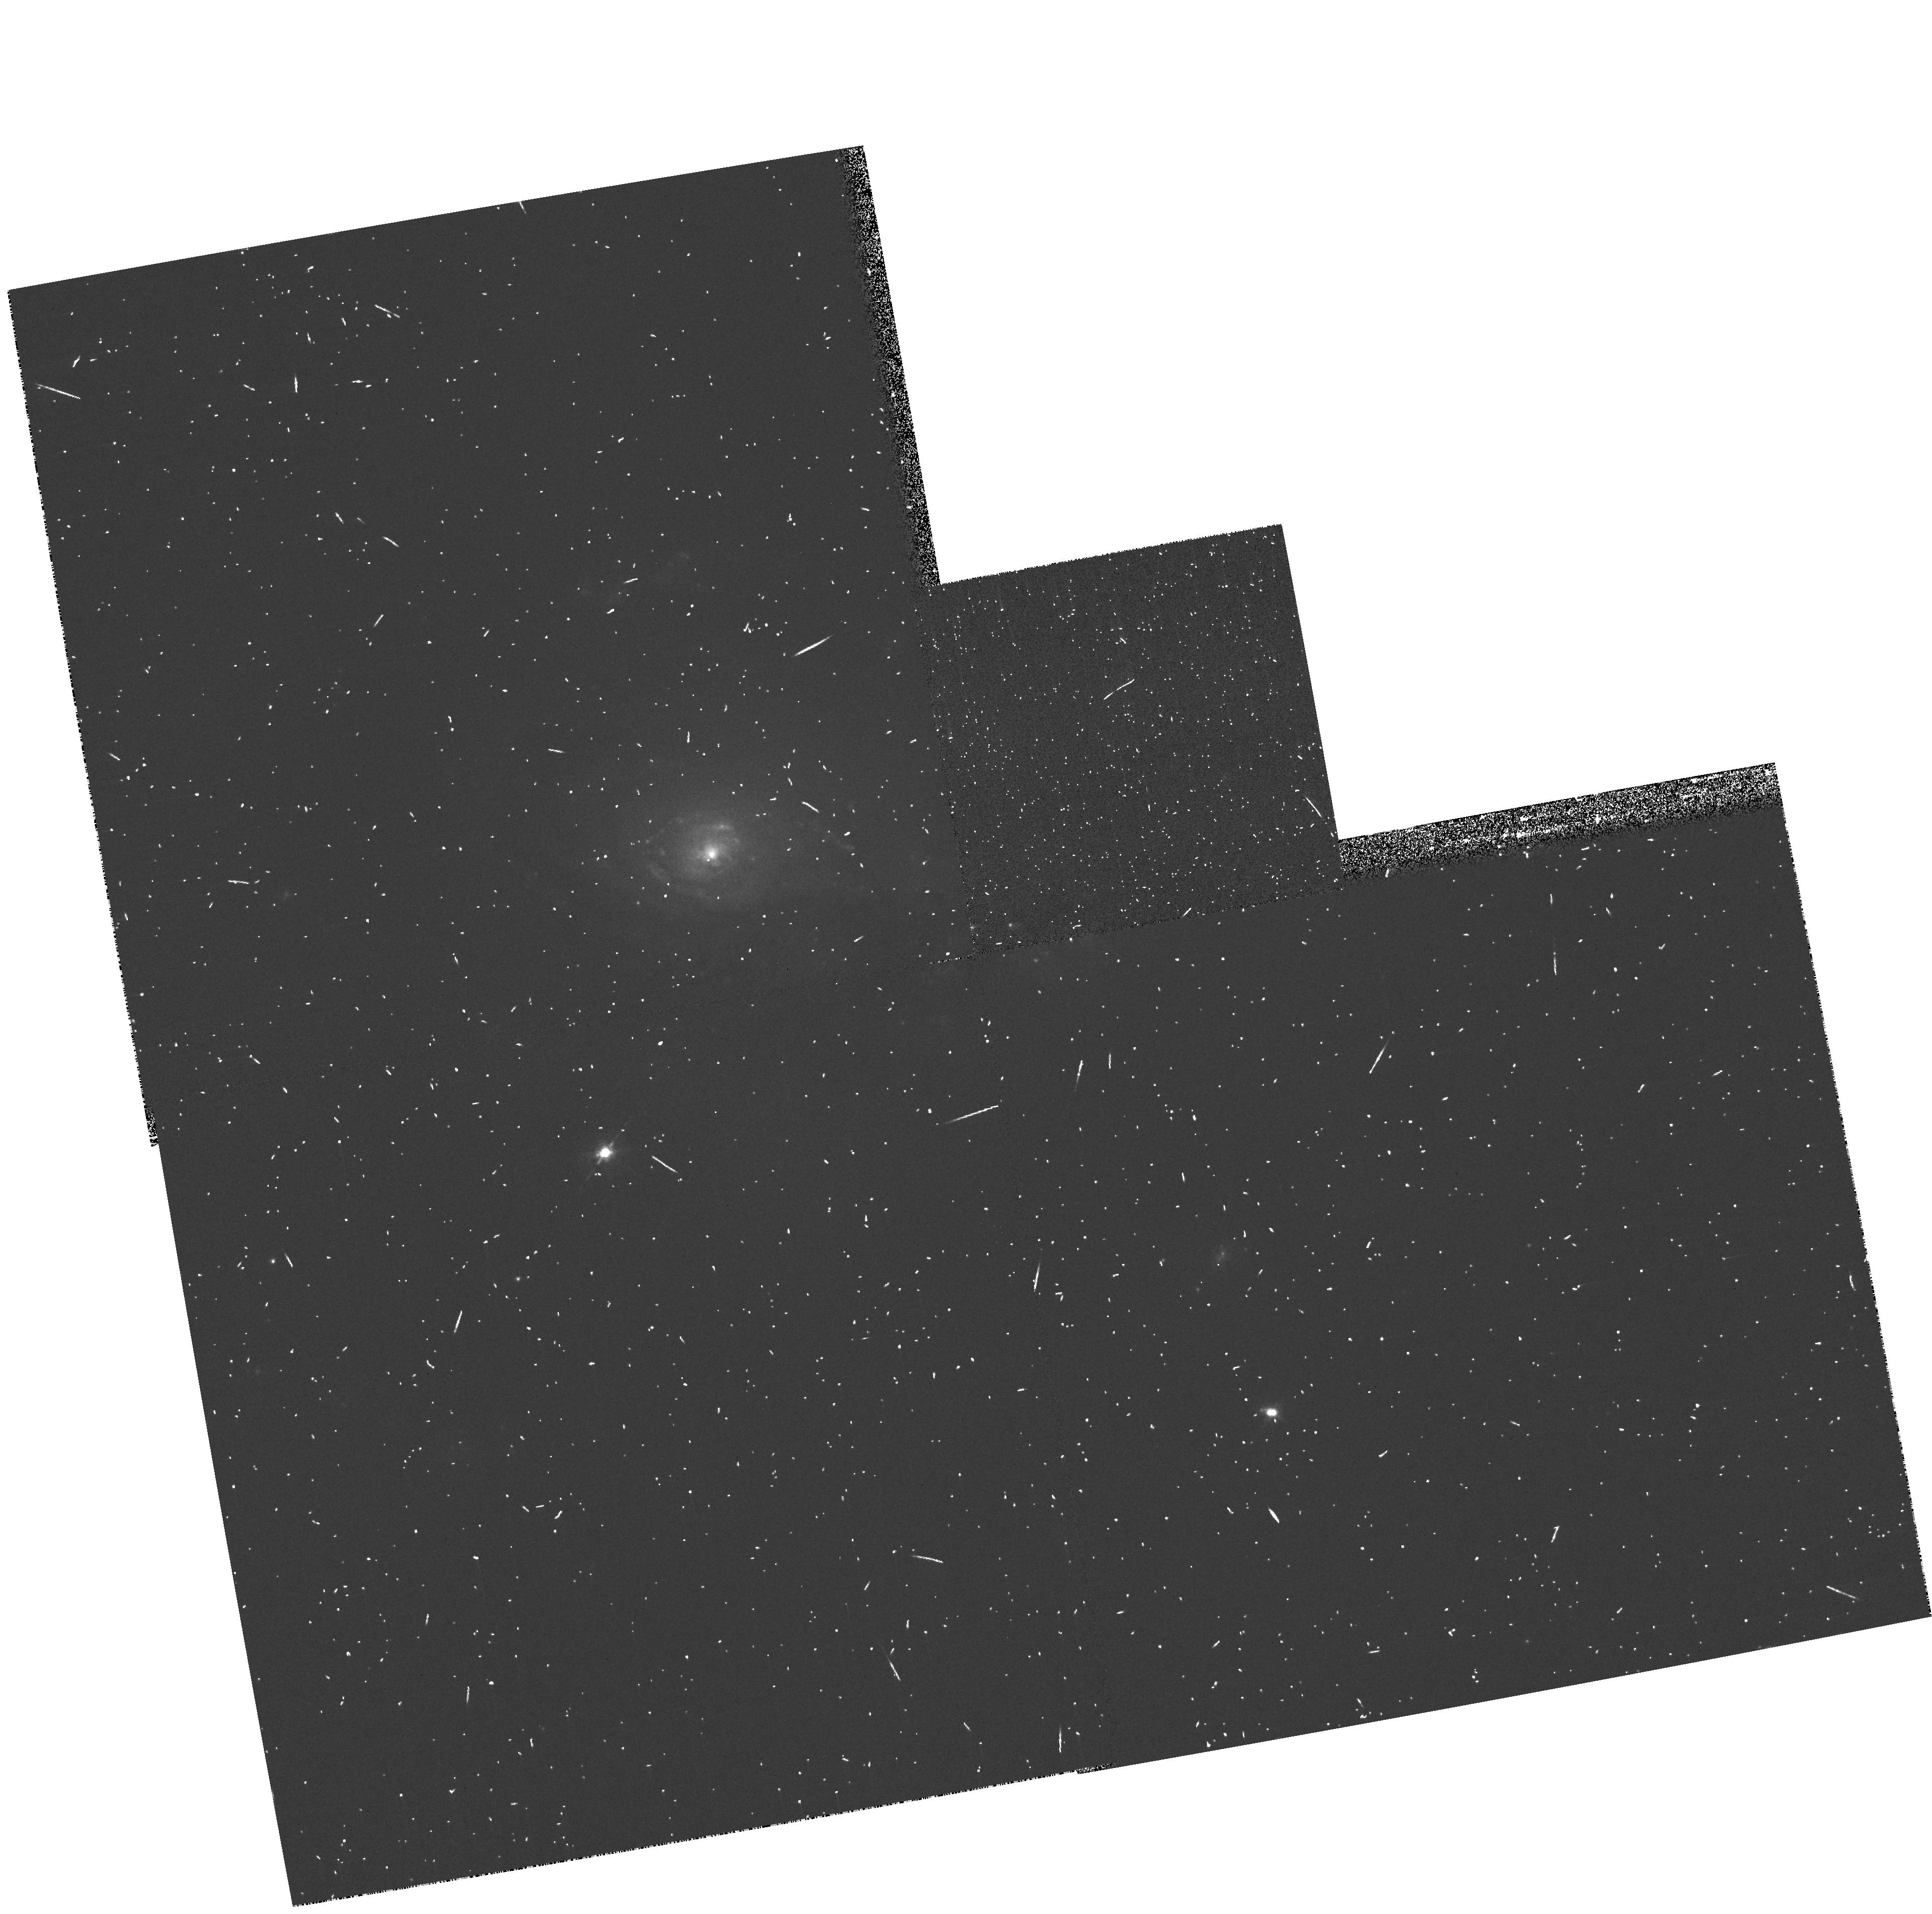
Target: NGC1961. Instrument: WFPC2/PC. Filter: FR680N. Exposure: 8 min. Observation ID: u6f4a103r

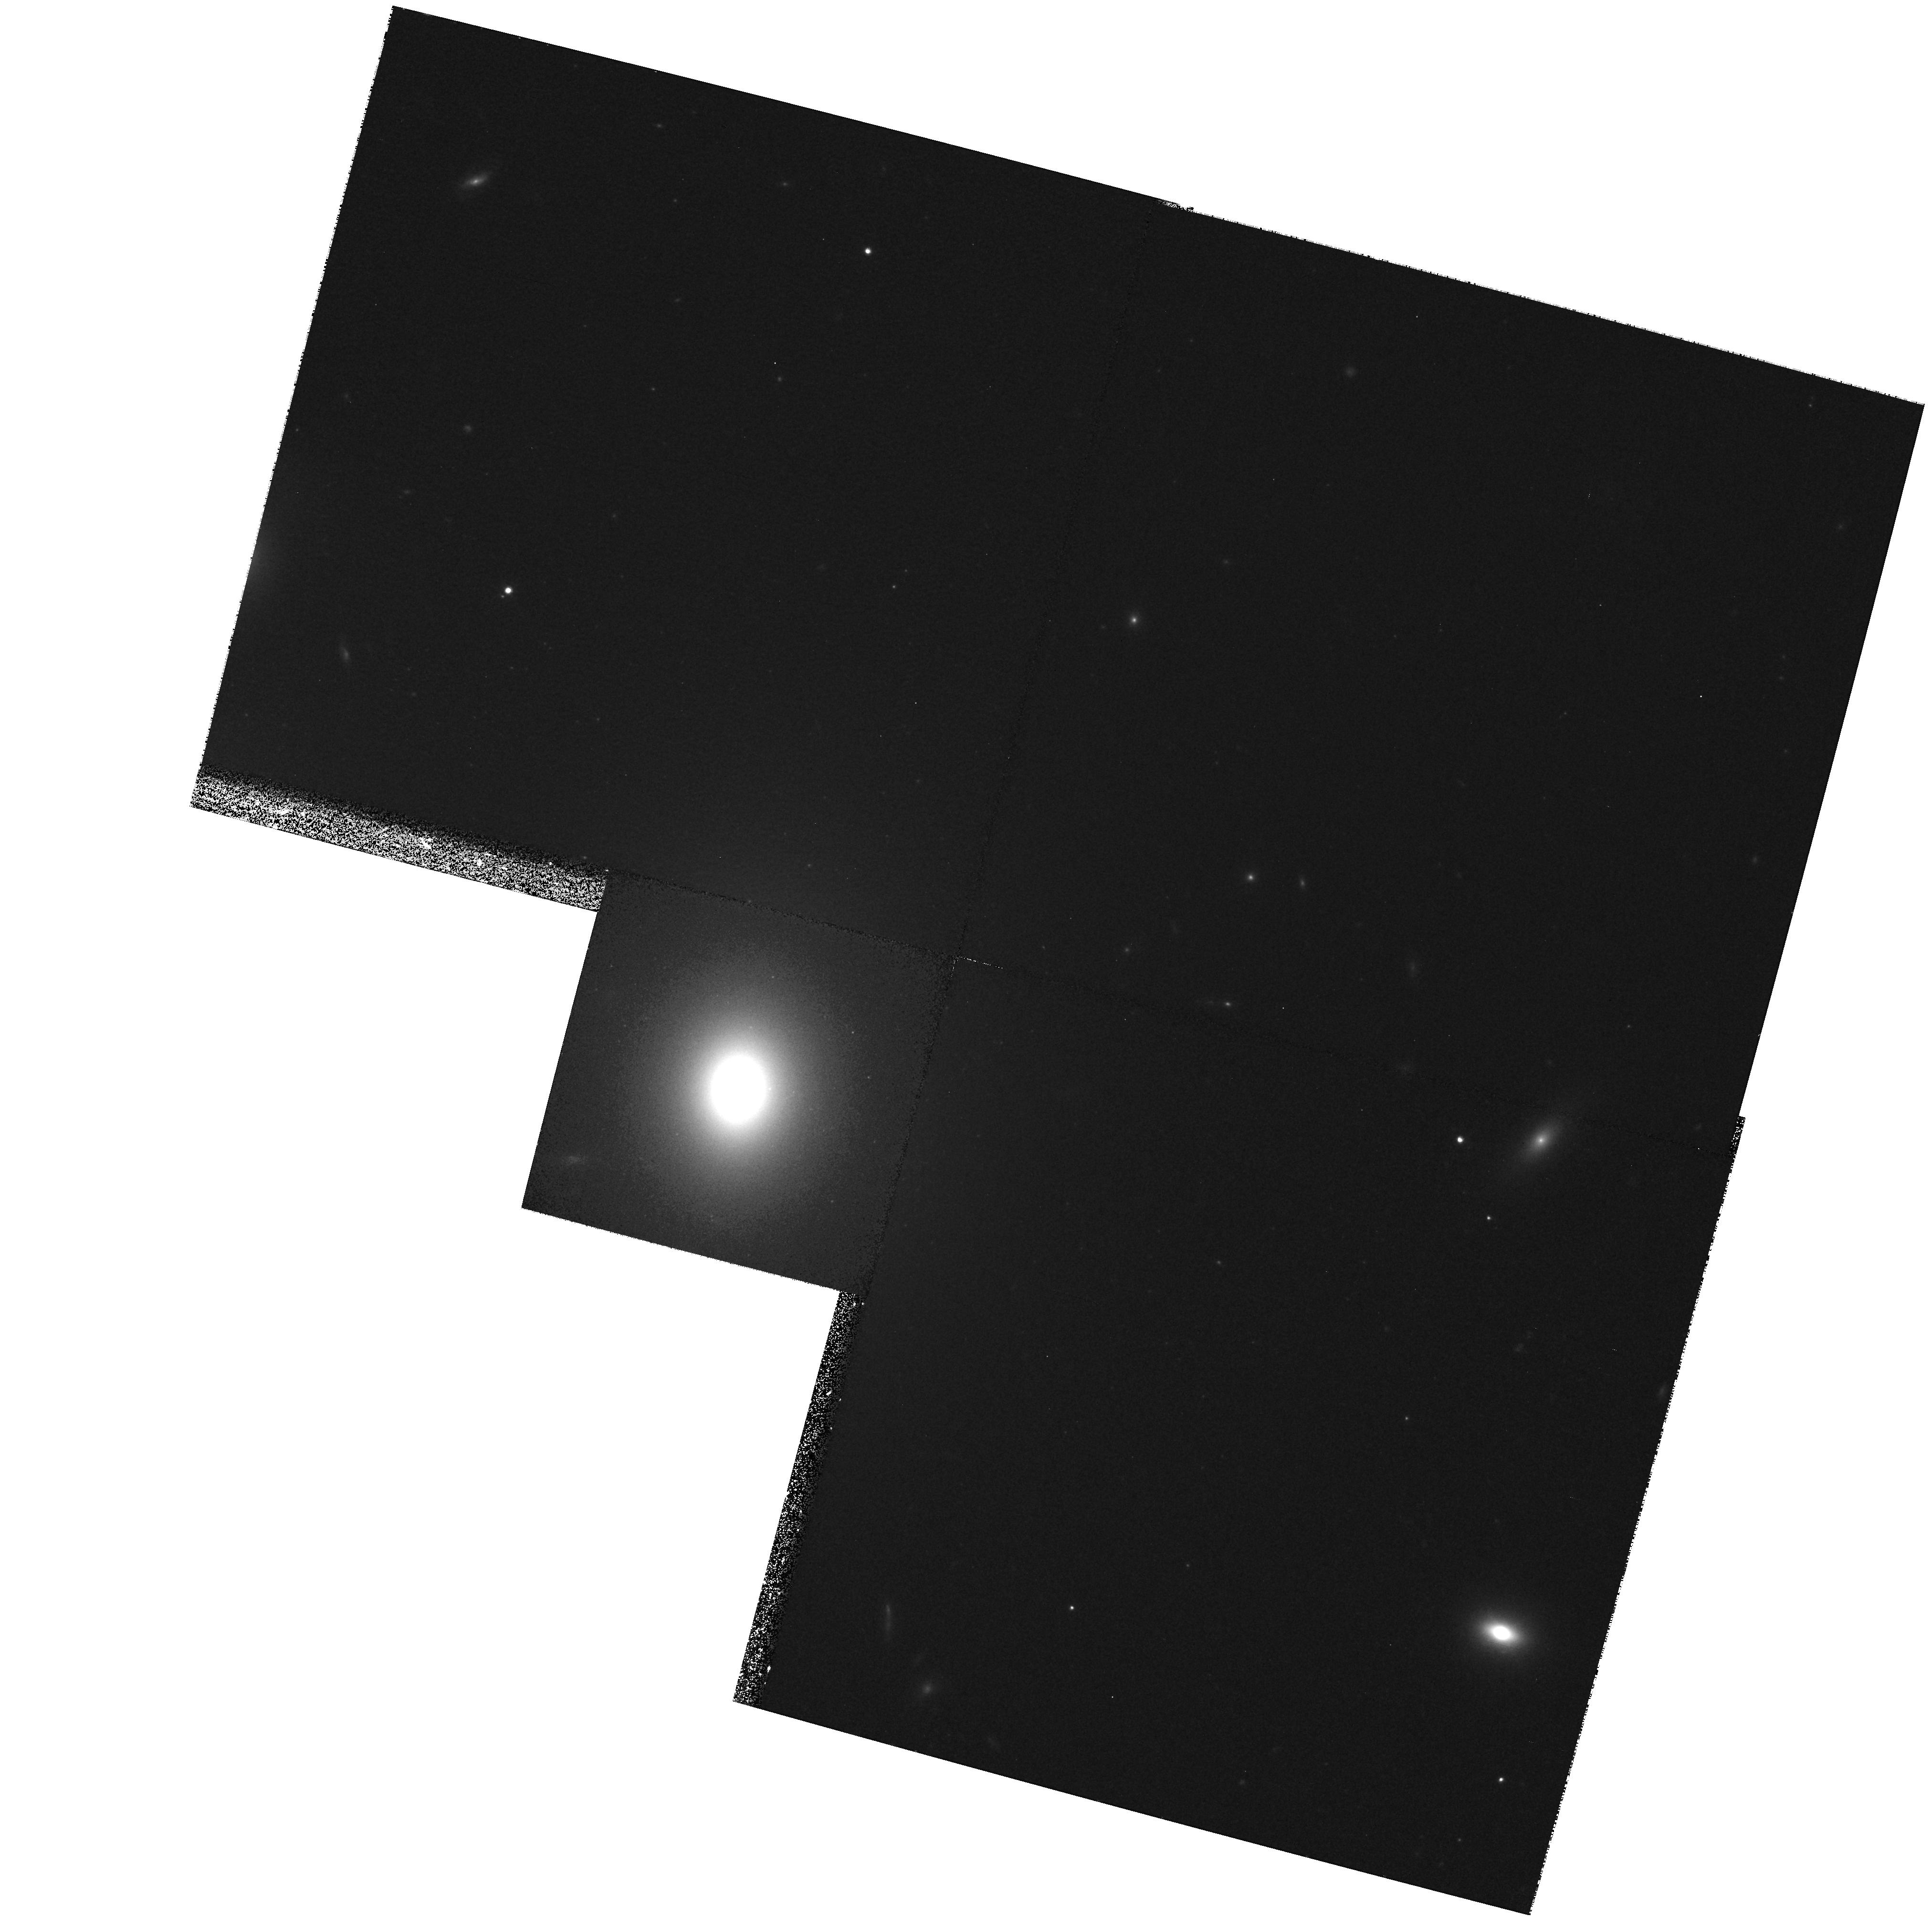
Target: NGC4061. Instrument: WFPC2/PC. Filter: F814W. Exposure: 27 min. Observation ID: hst_9106_a2_wfpc2_pc_f814w_u6f4a2

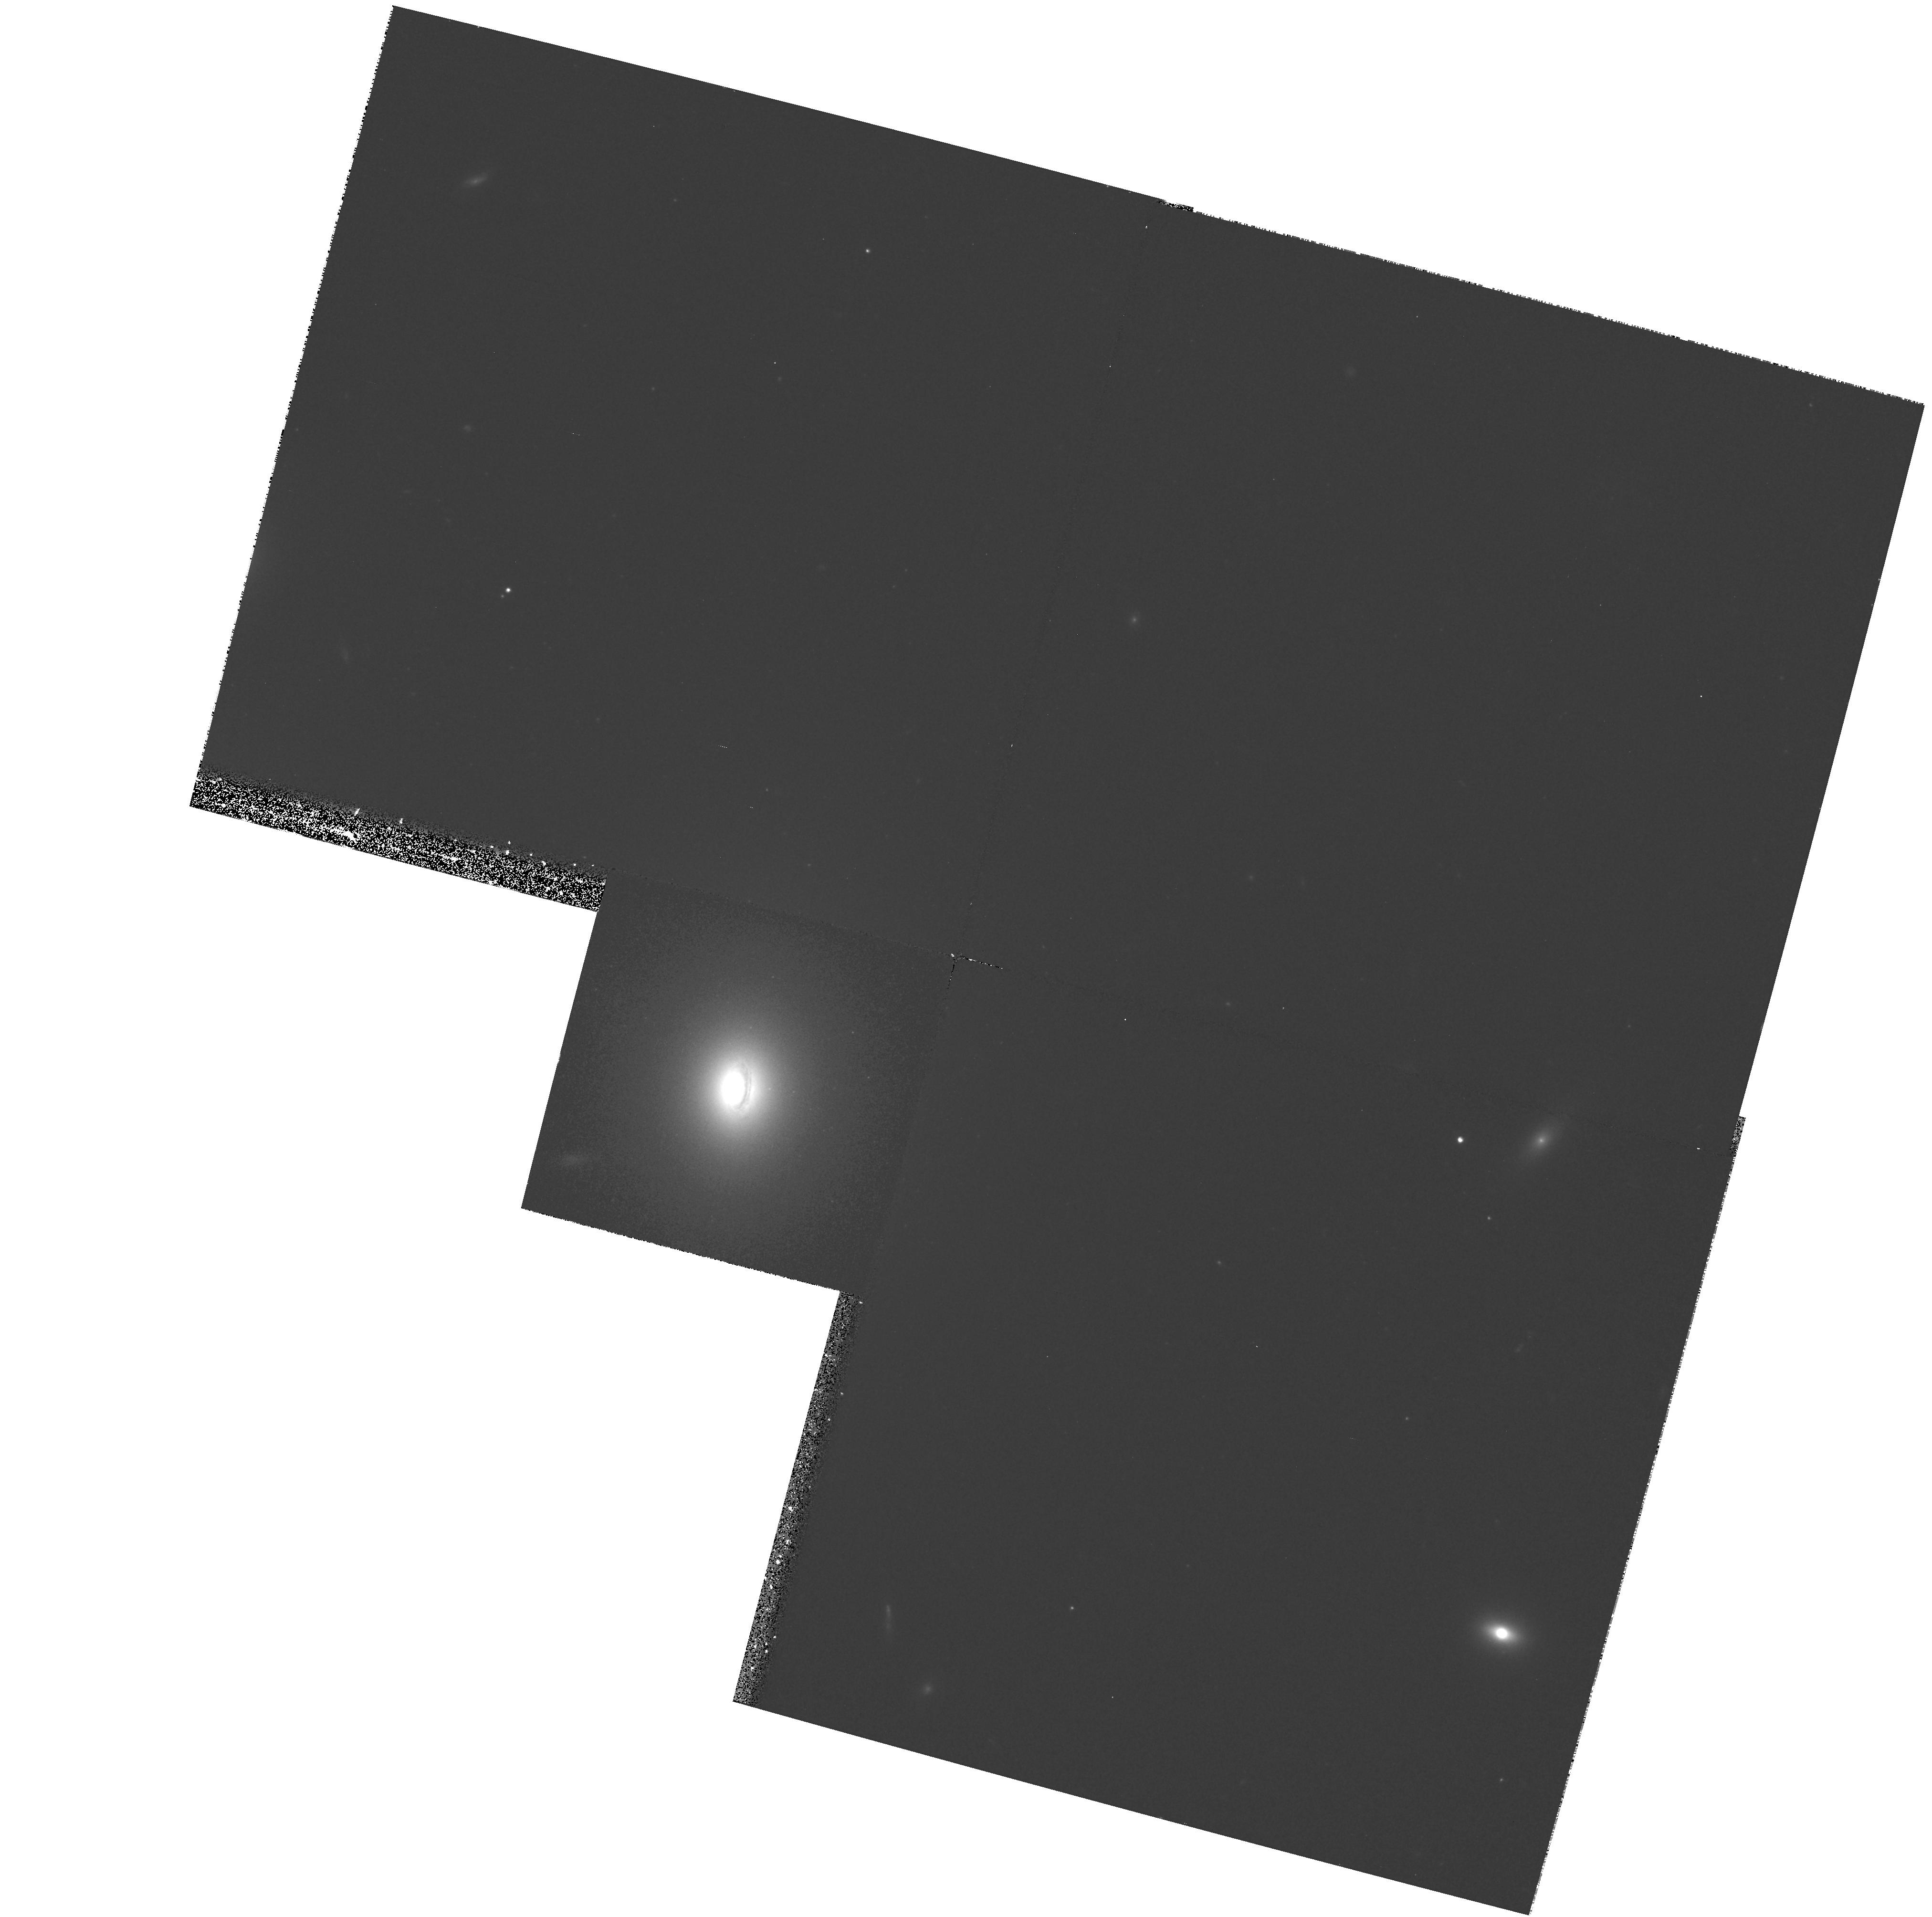
Target: NGC4061. Instrument: WFPC2/PC. Filter: F555W. Exposure: 27 min. Observation ID: hst_9106_a2_wfpc2_pc_f555w_u6f4a2

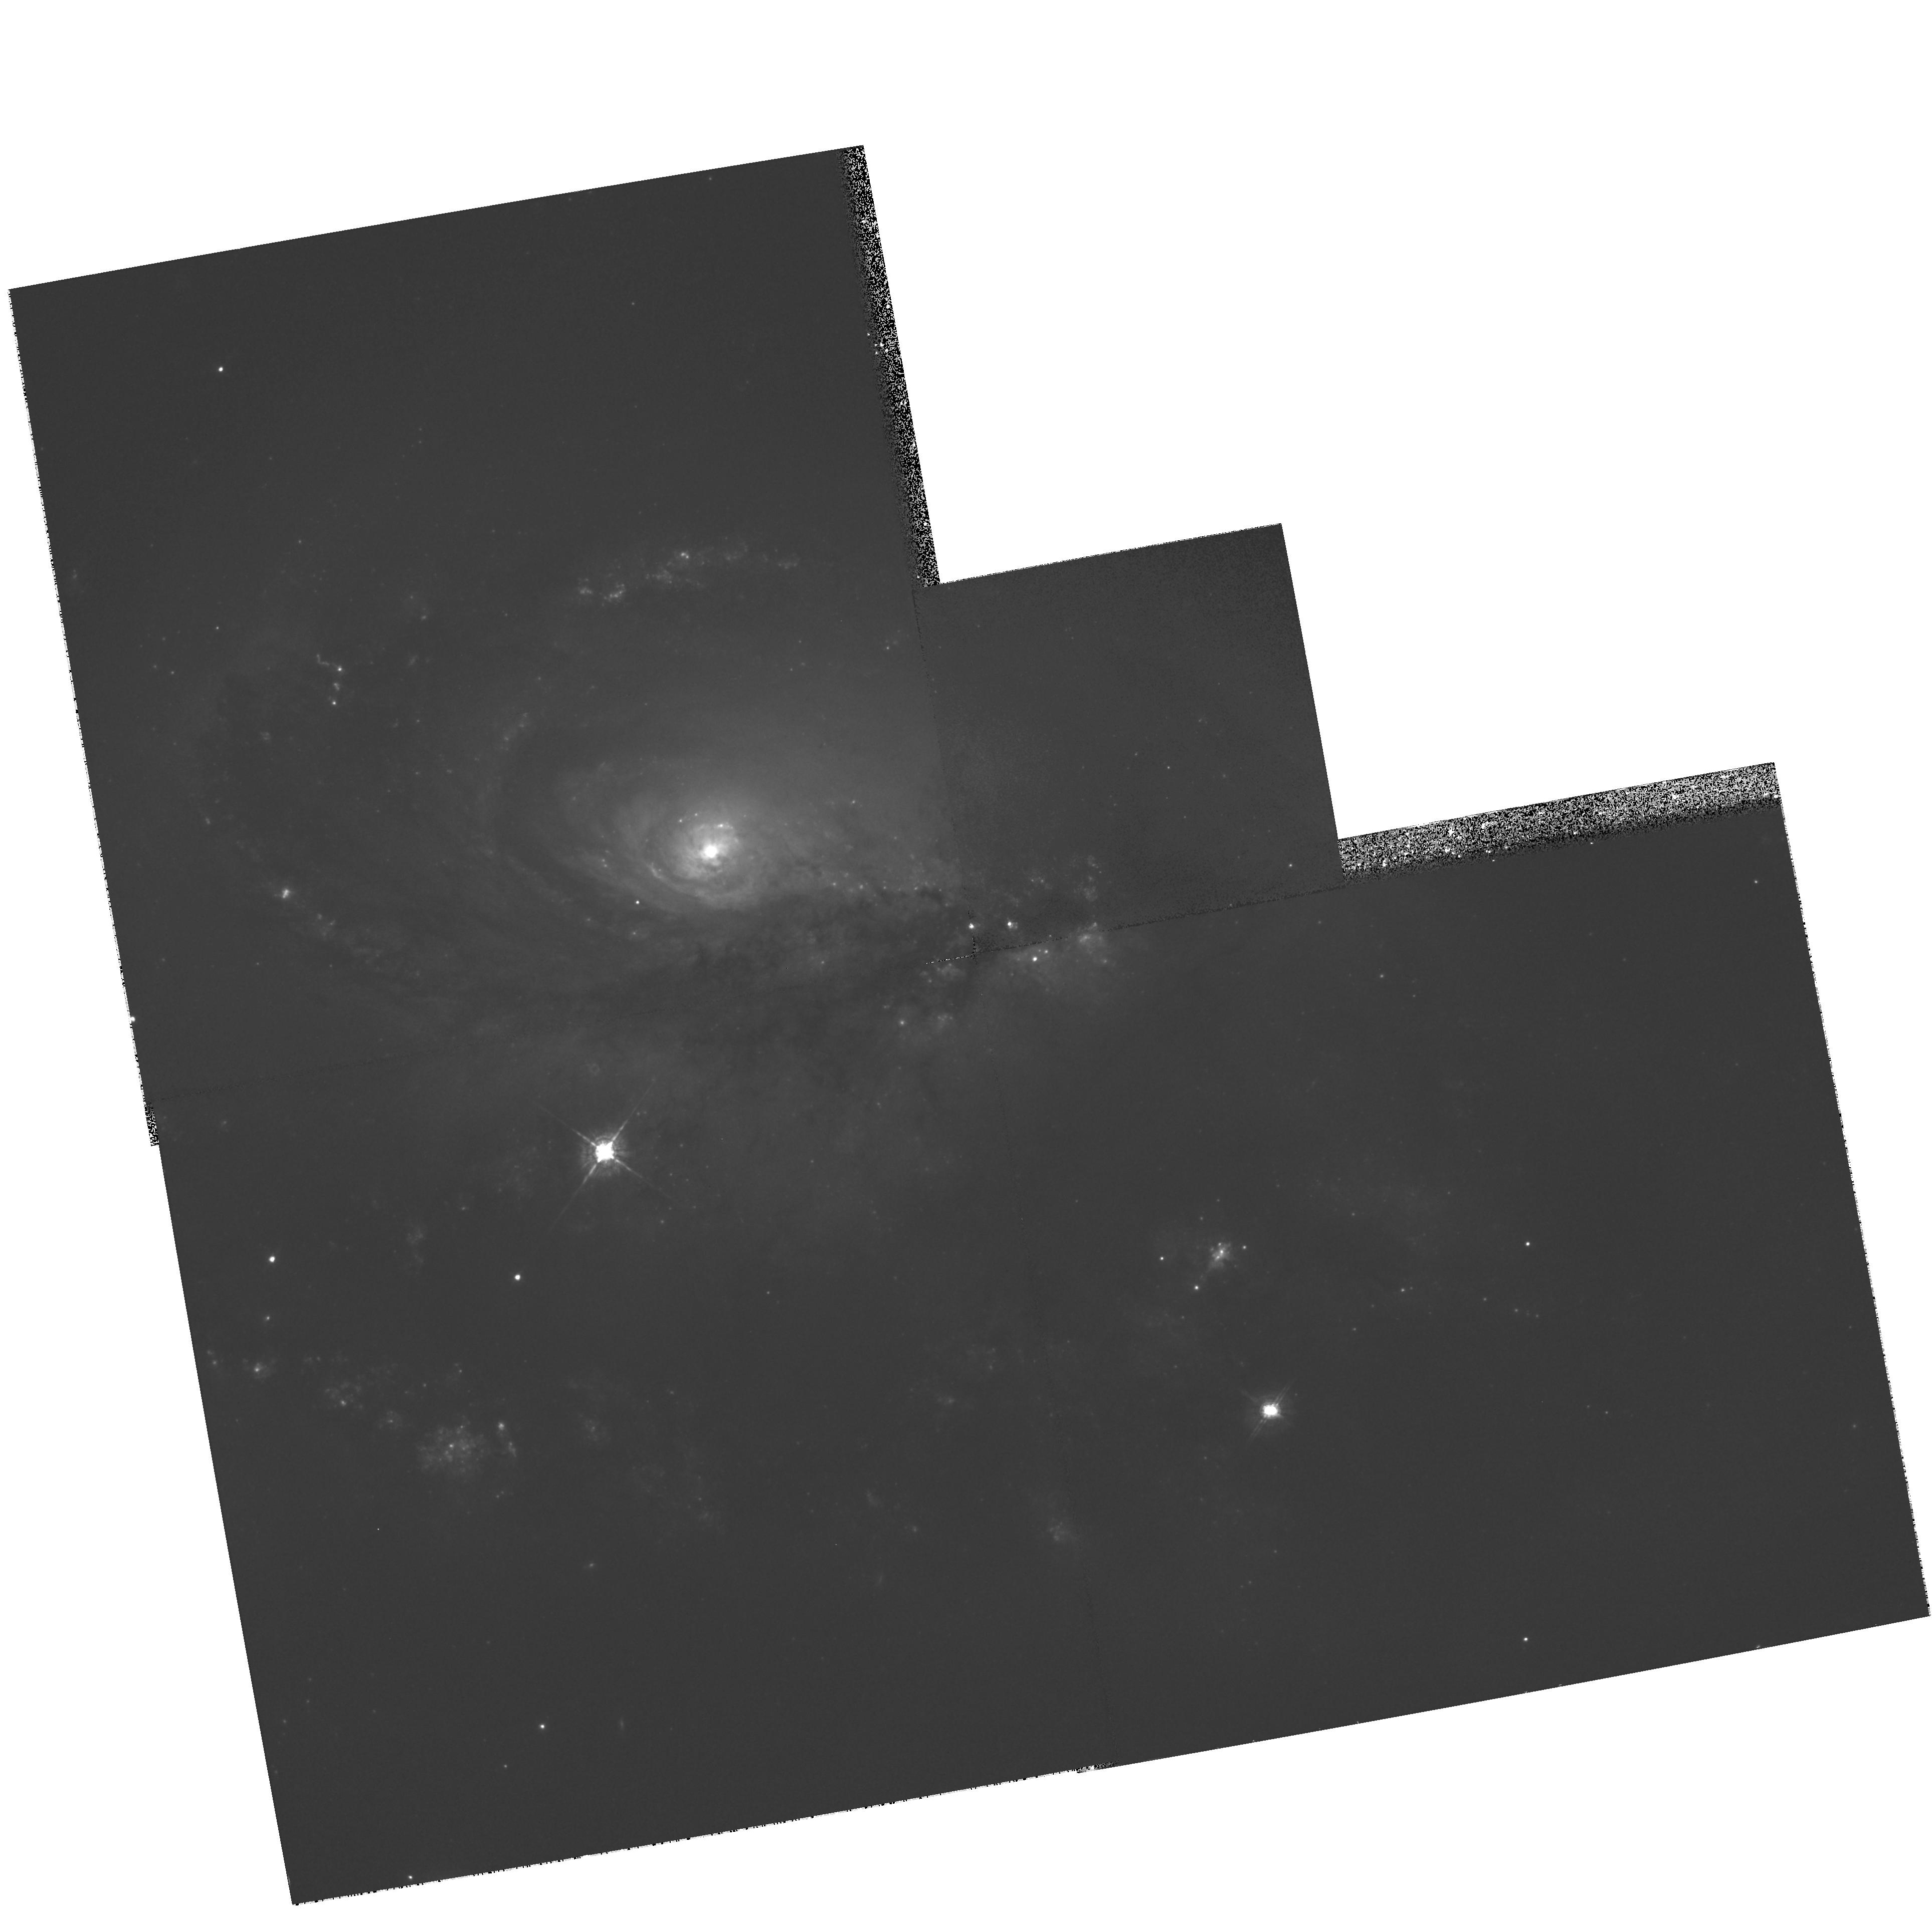
Target: NGC1961. Instrument: WFPC2/PC. Filter: F547M. Exposure: 1.1 h. Observation ID: hst_9106_a1_wfpc2_pc_f547m_u6f4a1

The Biggest Black Holes (PI: Richstone, Douglas O.)

Searches for supermassive black holes in galaxy centers have led to the discoveries that (1) most or all hot galaxies contain massive dark objects at their centers, presumably black holes; (2) there is a tight correlation between the black-hole mass and the luminosity-weighted velocity dispersion of the hot component of the galaxy. This remarkable relationship suggests a strong link between black-hole formation, AGN activity, and galaxy formation, and once it is understood this link should advance our understanding of all three processes. Guided by the \mbh-Sigma relation, we will search for the most massive black holes in galaxies within ~100 Mpc. Our results should (1) explore the nature of the \mbh-Sigma relation for the most luminous galaxies and the most massive black holes; (2) identify the local remnants of the brightest quasars, which should have larger black-hole masses than any yet detected; (3) test whether black-hole masses depend on the nature of the central region of the host galaxy (core or power-law). High-mass black holes are difficult to detect, and thus have traditionally been under- represented in HST surveys; however, in the past decade our group has used HST photometry and spectroscopy to investigate the central regions of over 15 galaxies, and we have well- honed observational and theoretical tools for this task.